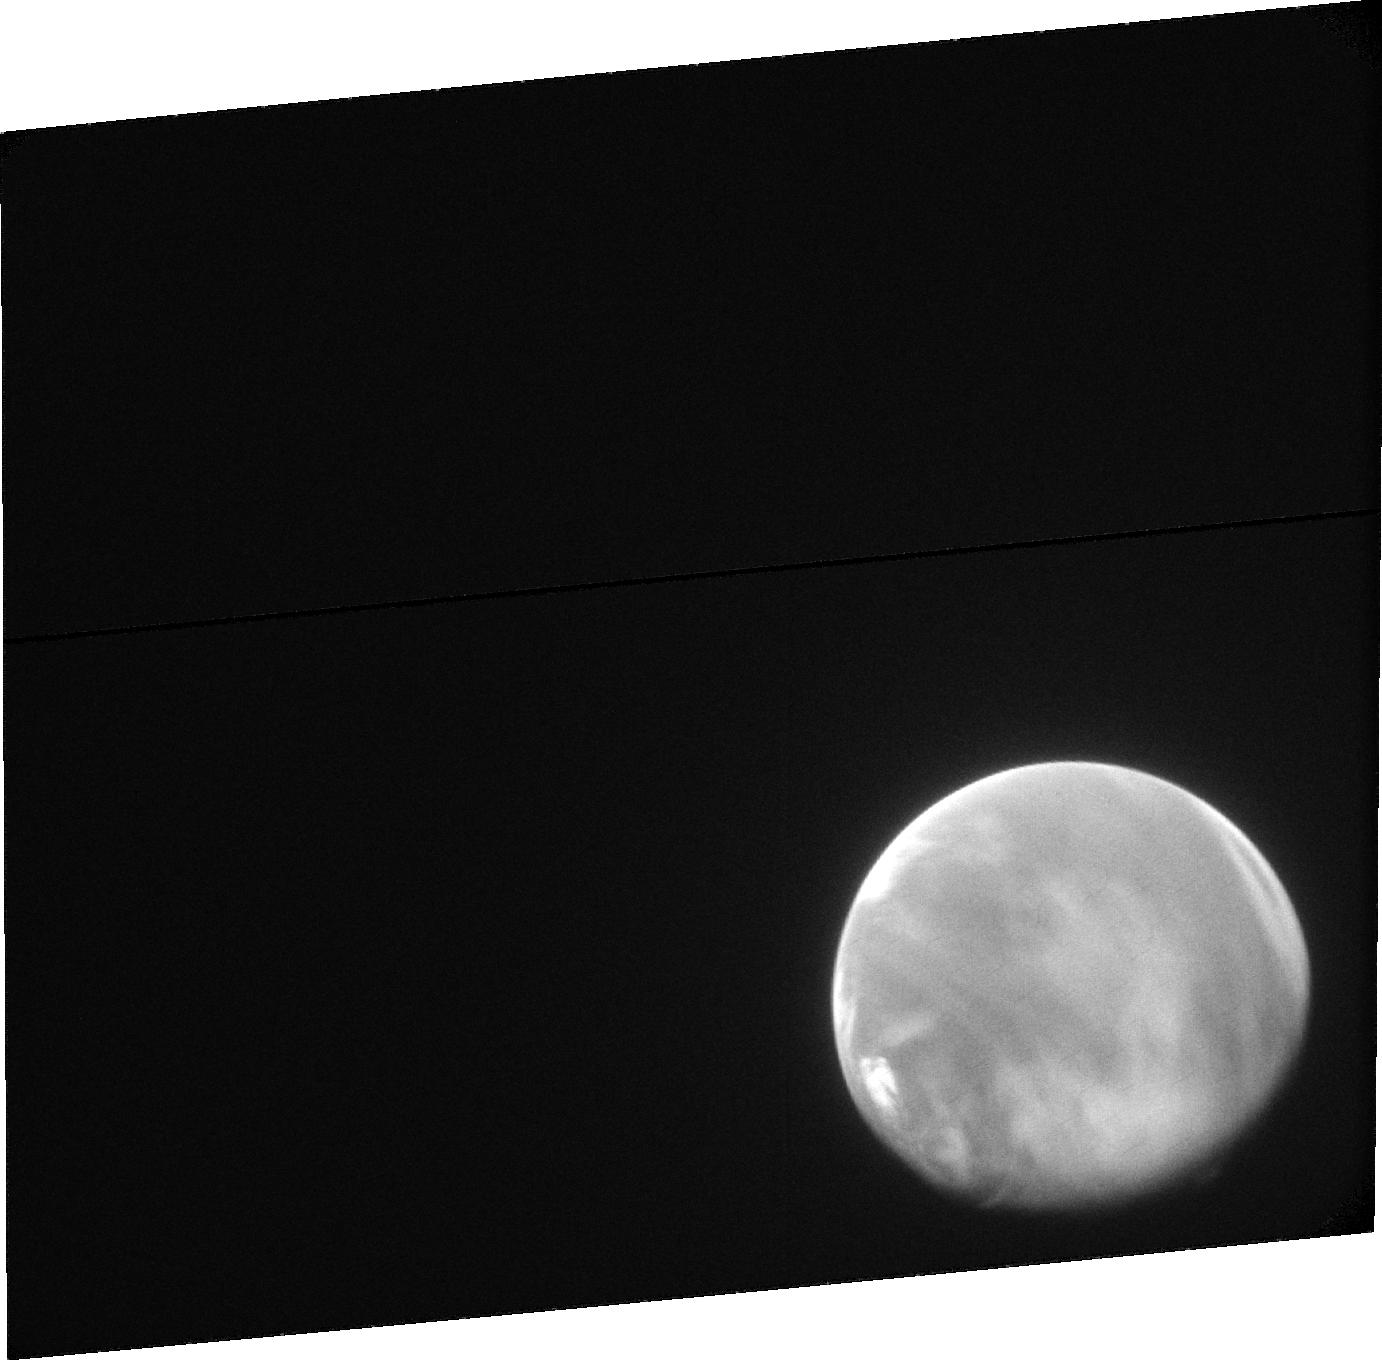
Target: MARS-ACS. Instrument: ACS/SBC. Filter: F115LP. Exposure: 18 min. Observation ID: jcih01020

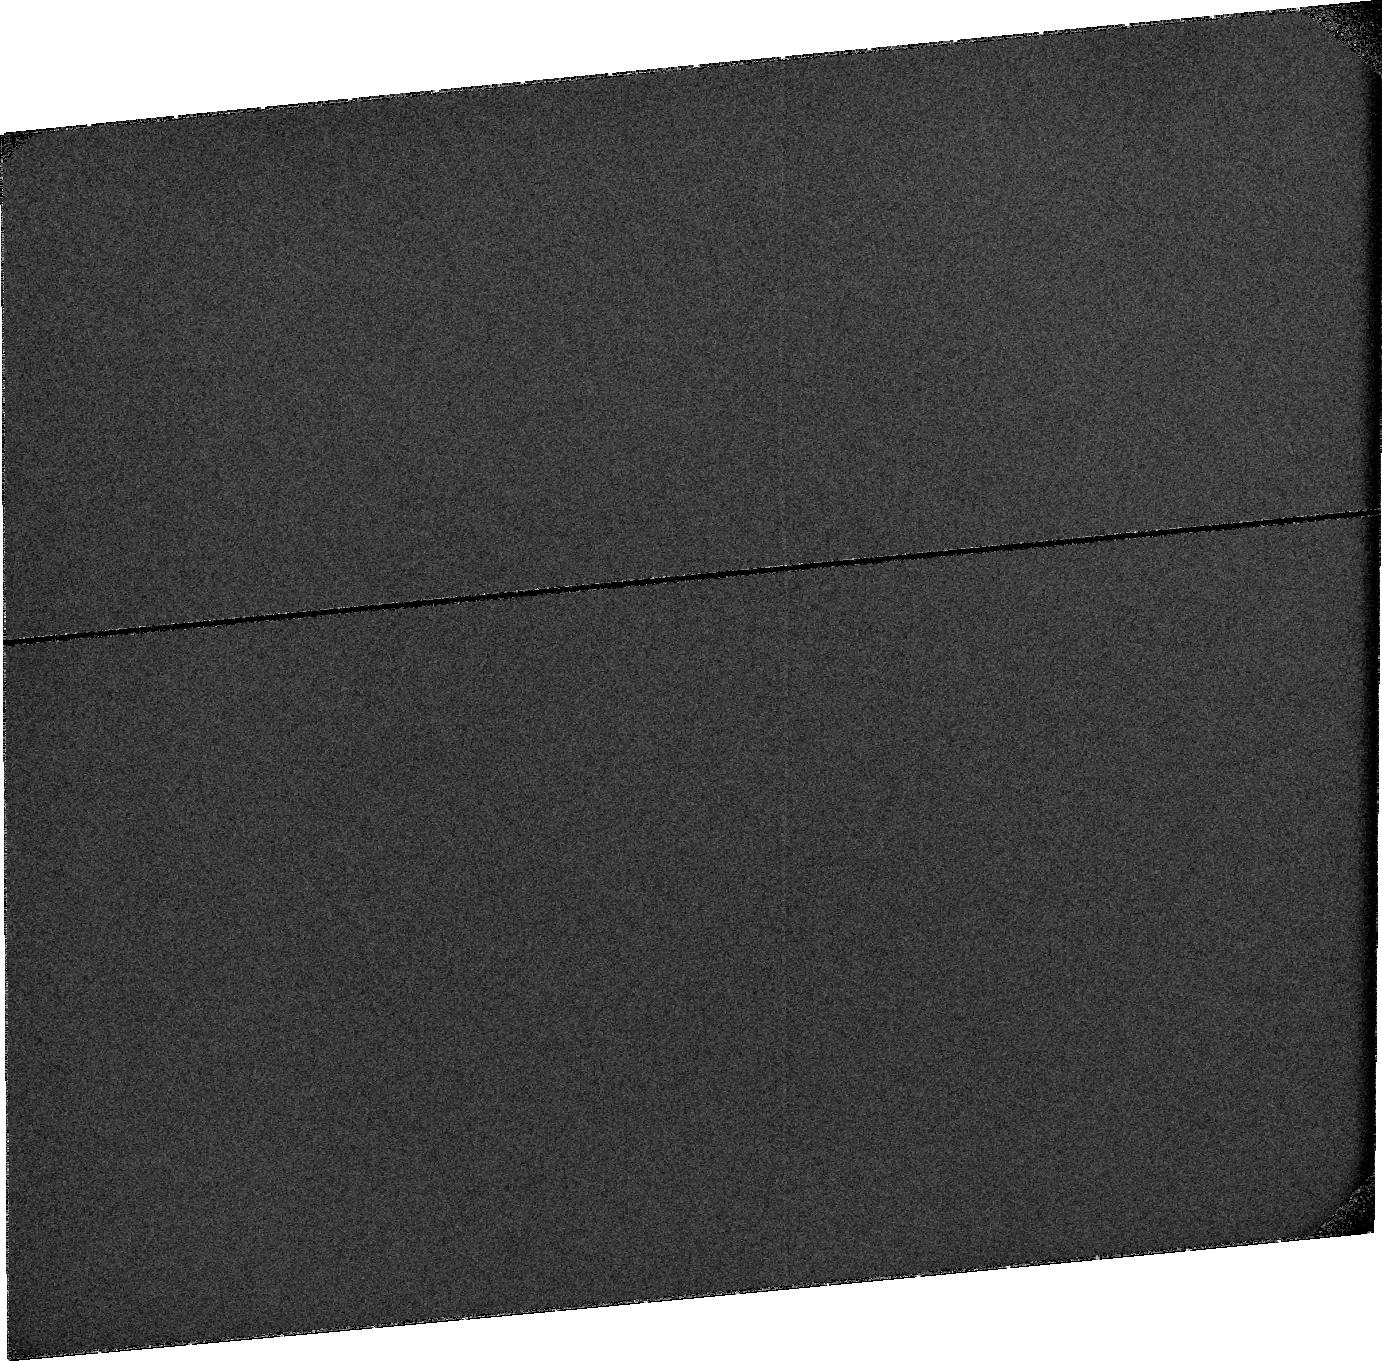
Target: SKY-NEAR-MARS. Instrument: ACS/SBC. Filter: F115LP. Exposure: 33 min. Observation ID: jciha1010

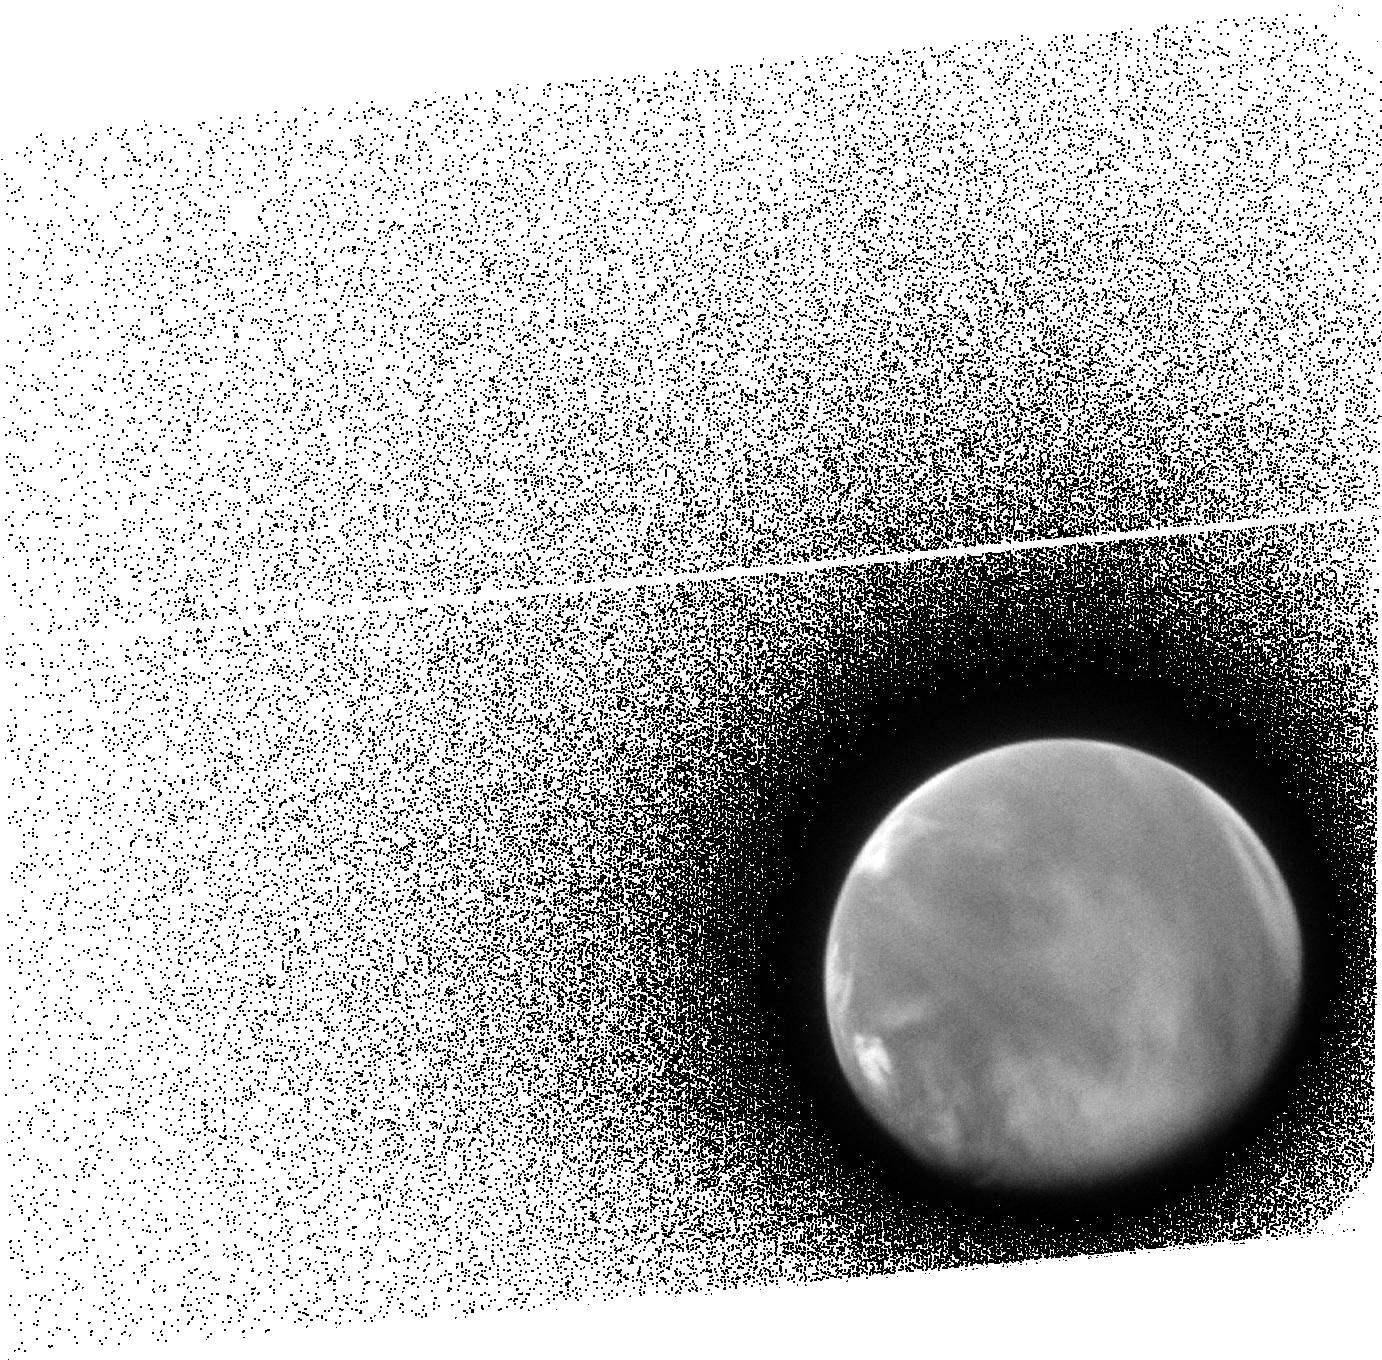
Target: MARS-ACS. Instrument: ACS/SBC. Filter: F140LP. Exposure: 13 min. Observation ID: jcih01010

Seasonal Dependence of the Escape of Martian Water (PI: Clarke, John T.)

This proposal is to obtain ACS/SBC images and STIS spectra of the extended H Ly alpha and O 1304 emissions from H and O atoms in the atmosphere of Mars to study seasonal changes in the escape rate of H and O atoms, and thereby water. Prior HST observations have revealed a surprising rapid change in the H escape rate in late martian summer following a global dust storm, and have shown that STIS spectra can easily detect superthermal O atoms. The relative degree of influence of seasons and dust storms on the H density and escape flux are not known, and little is known about variations in the hot O density and escape rate. The timing of these observations is key to these scientific goals. Mars is now approaching the Sun, HST can observe Mars over a wide range of seasons from April - Nov 2014, and HST will not be able to observe Mars again until after the prime mission of MAVEN. These observations will provide strong support for the NASA MAVEN mission, scheduled to arrive at Mars in Sept. 2014. This proposal is for a single visit of 3 HST orbits in late sprign 2014 to establish the baseline conditions when Mars is far from the Sun.